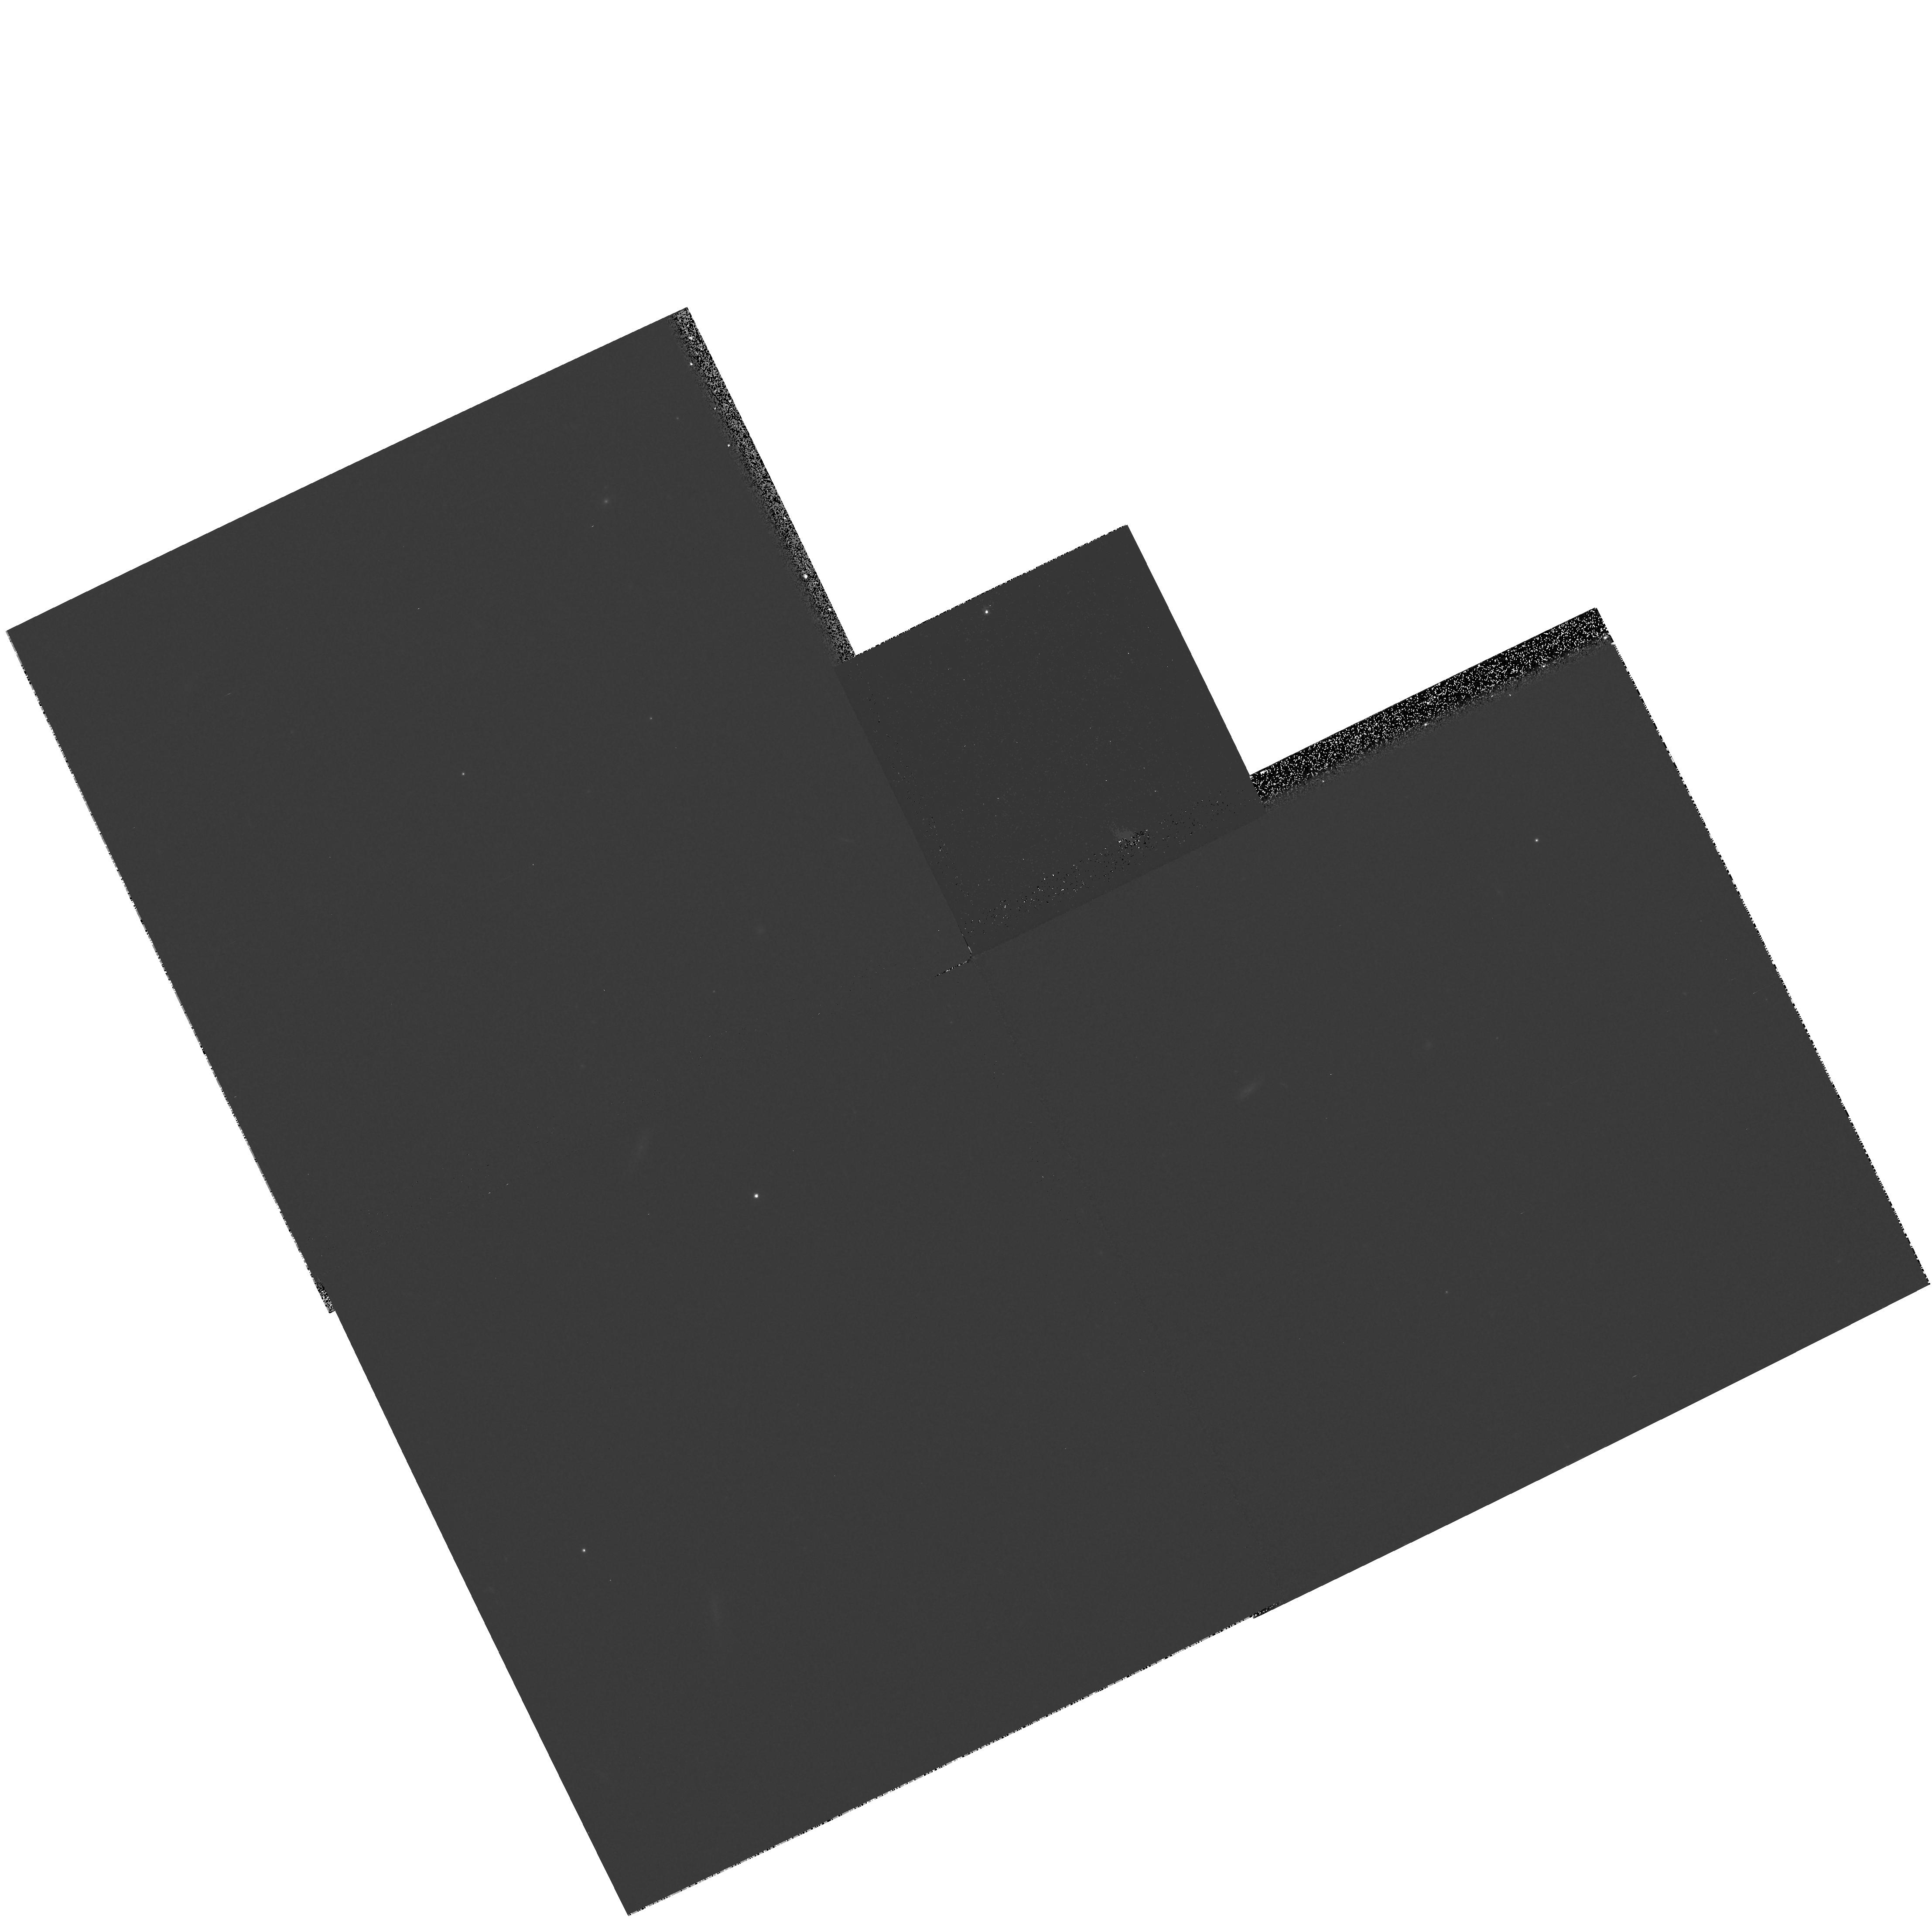
Target: GRW+70D5824-OFF. Instrument: WFPC2/PC. Filter: F606W. Exposure: 13 min. Observation ID: hst_8892_a6_wfpc2_pc_f606w_u6b8a6

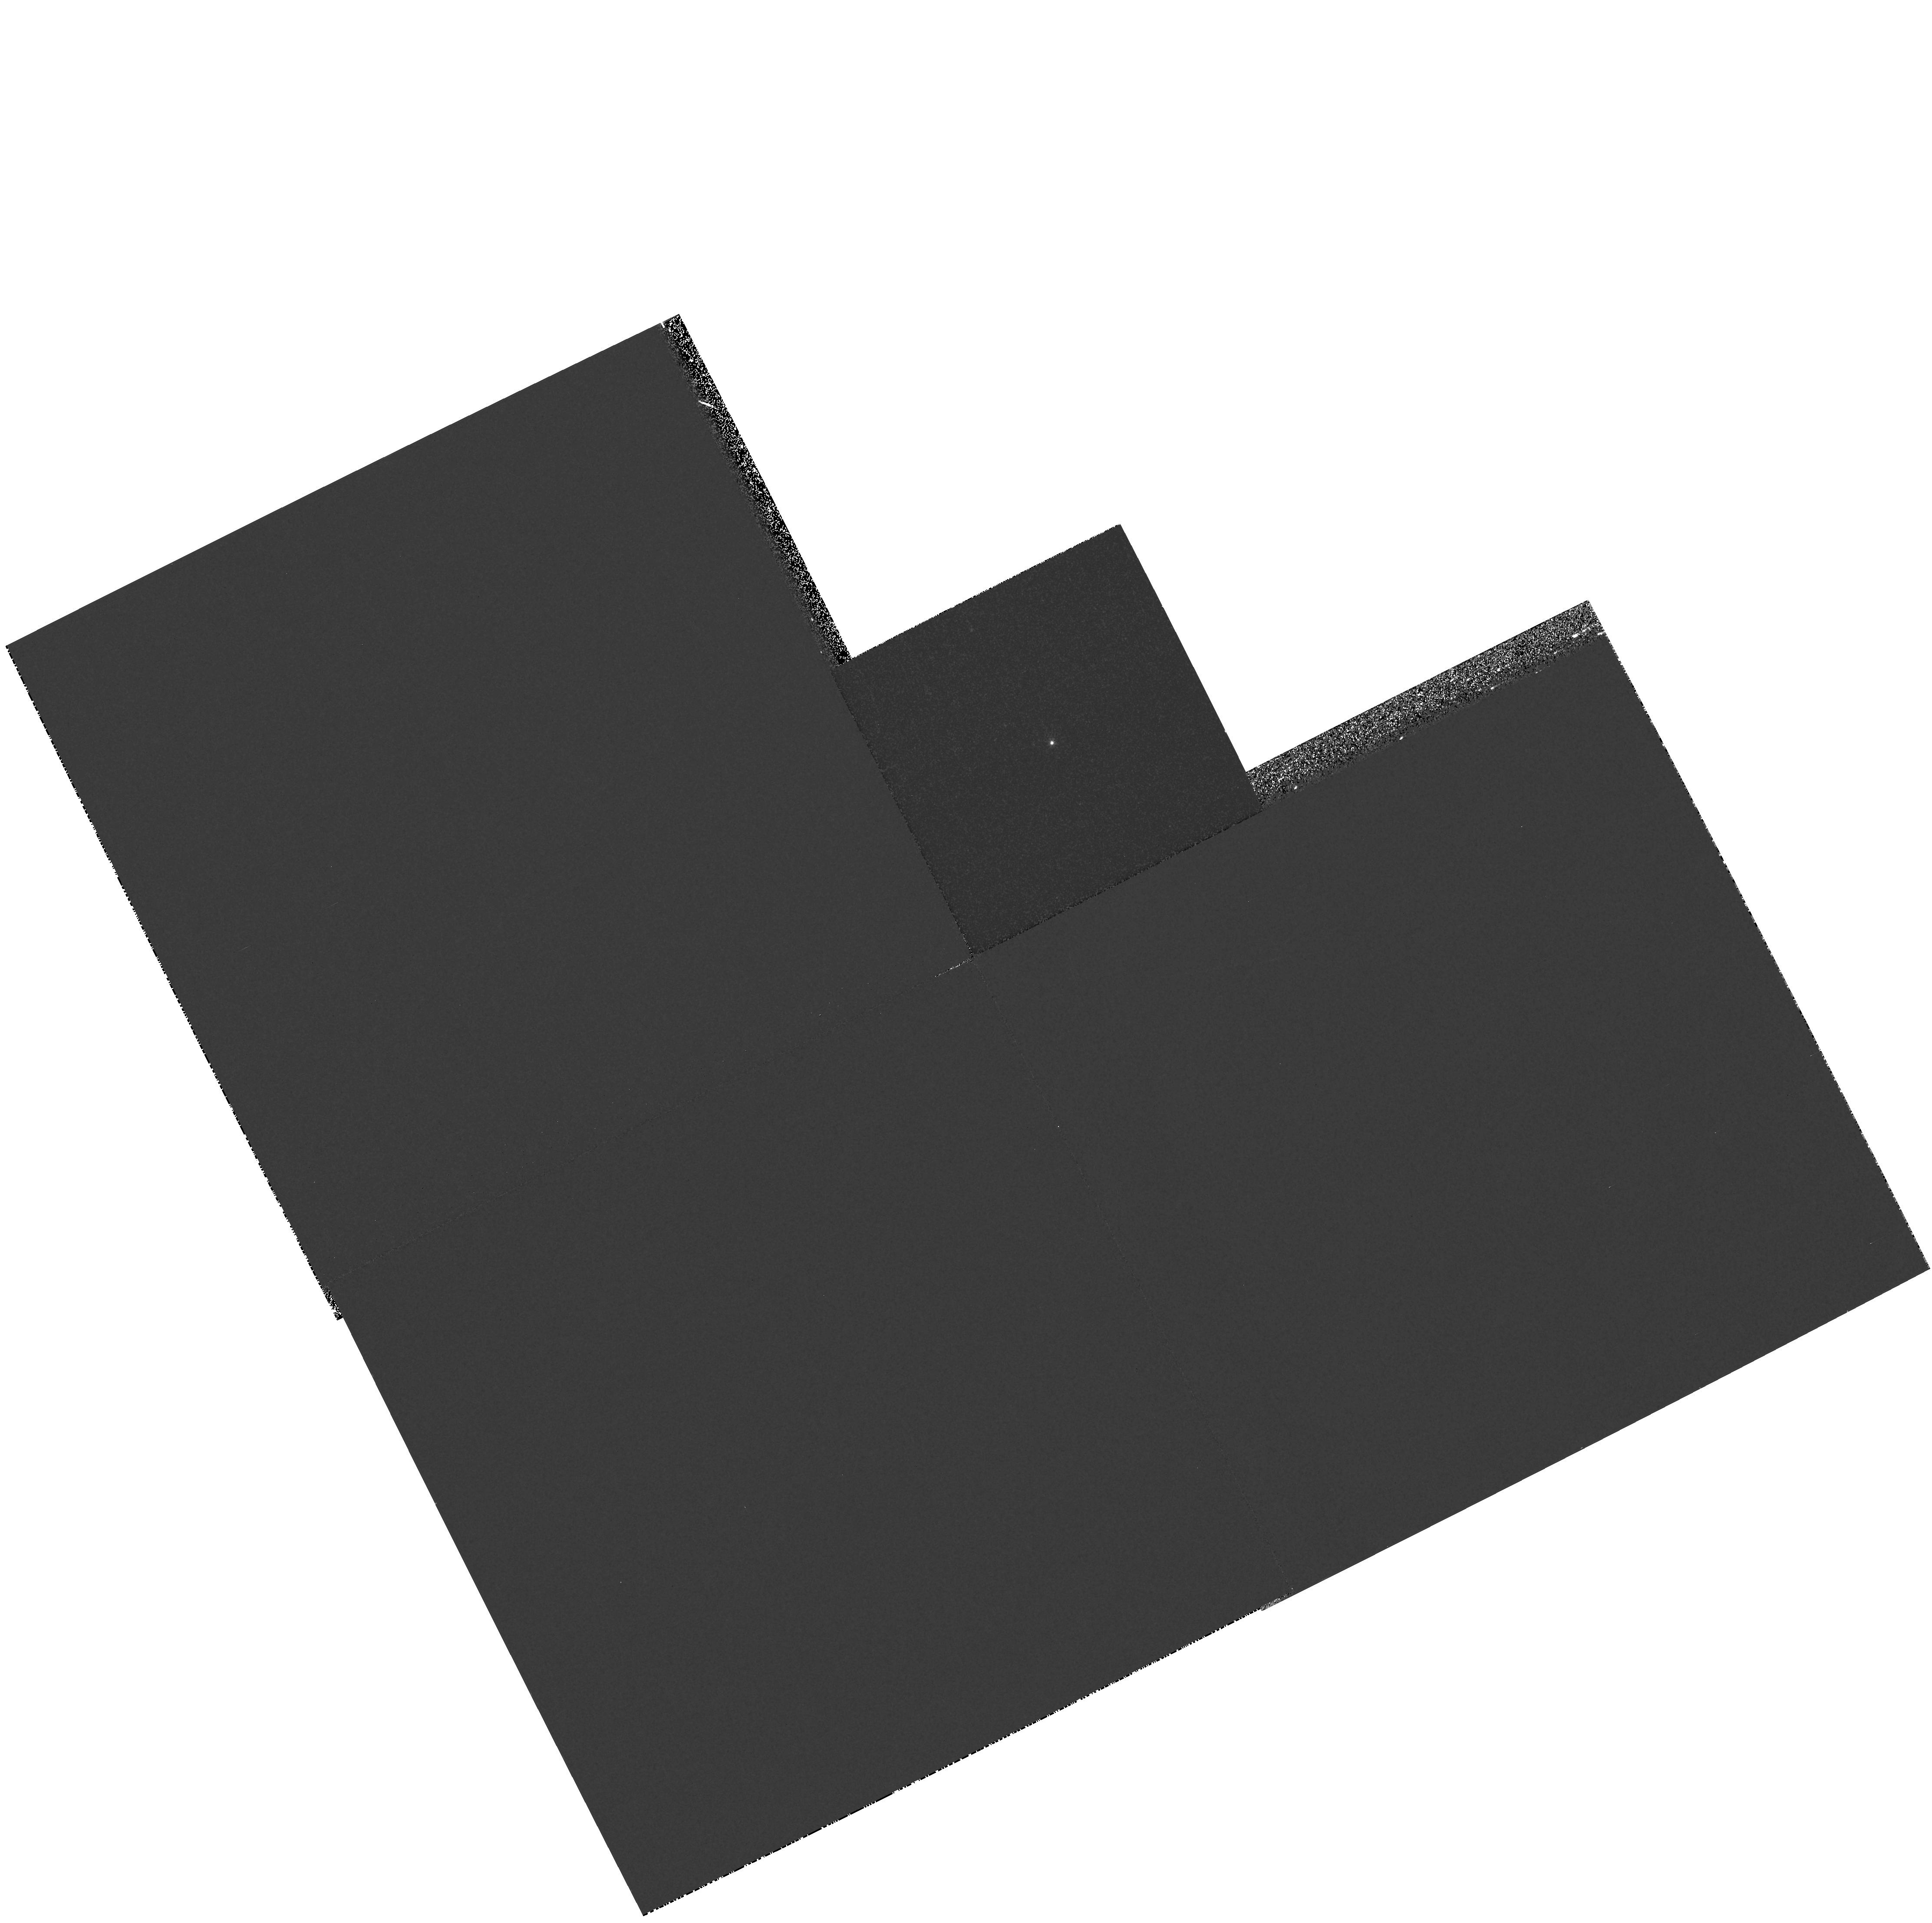
Target: GRW+70D5824. Instrument: WFPC2/PC. Filter: F375N. Exposure: 13 min. Observation ID: hst_8892_02_wfpc2_pc_f375n_u6b802

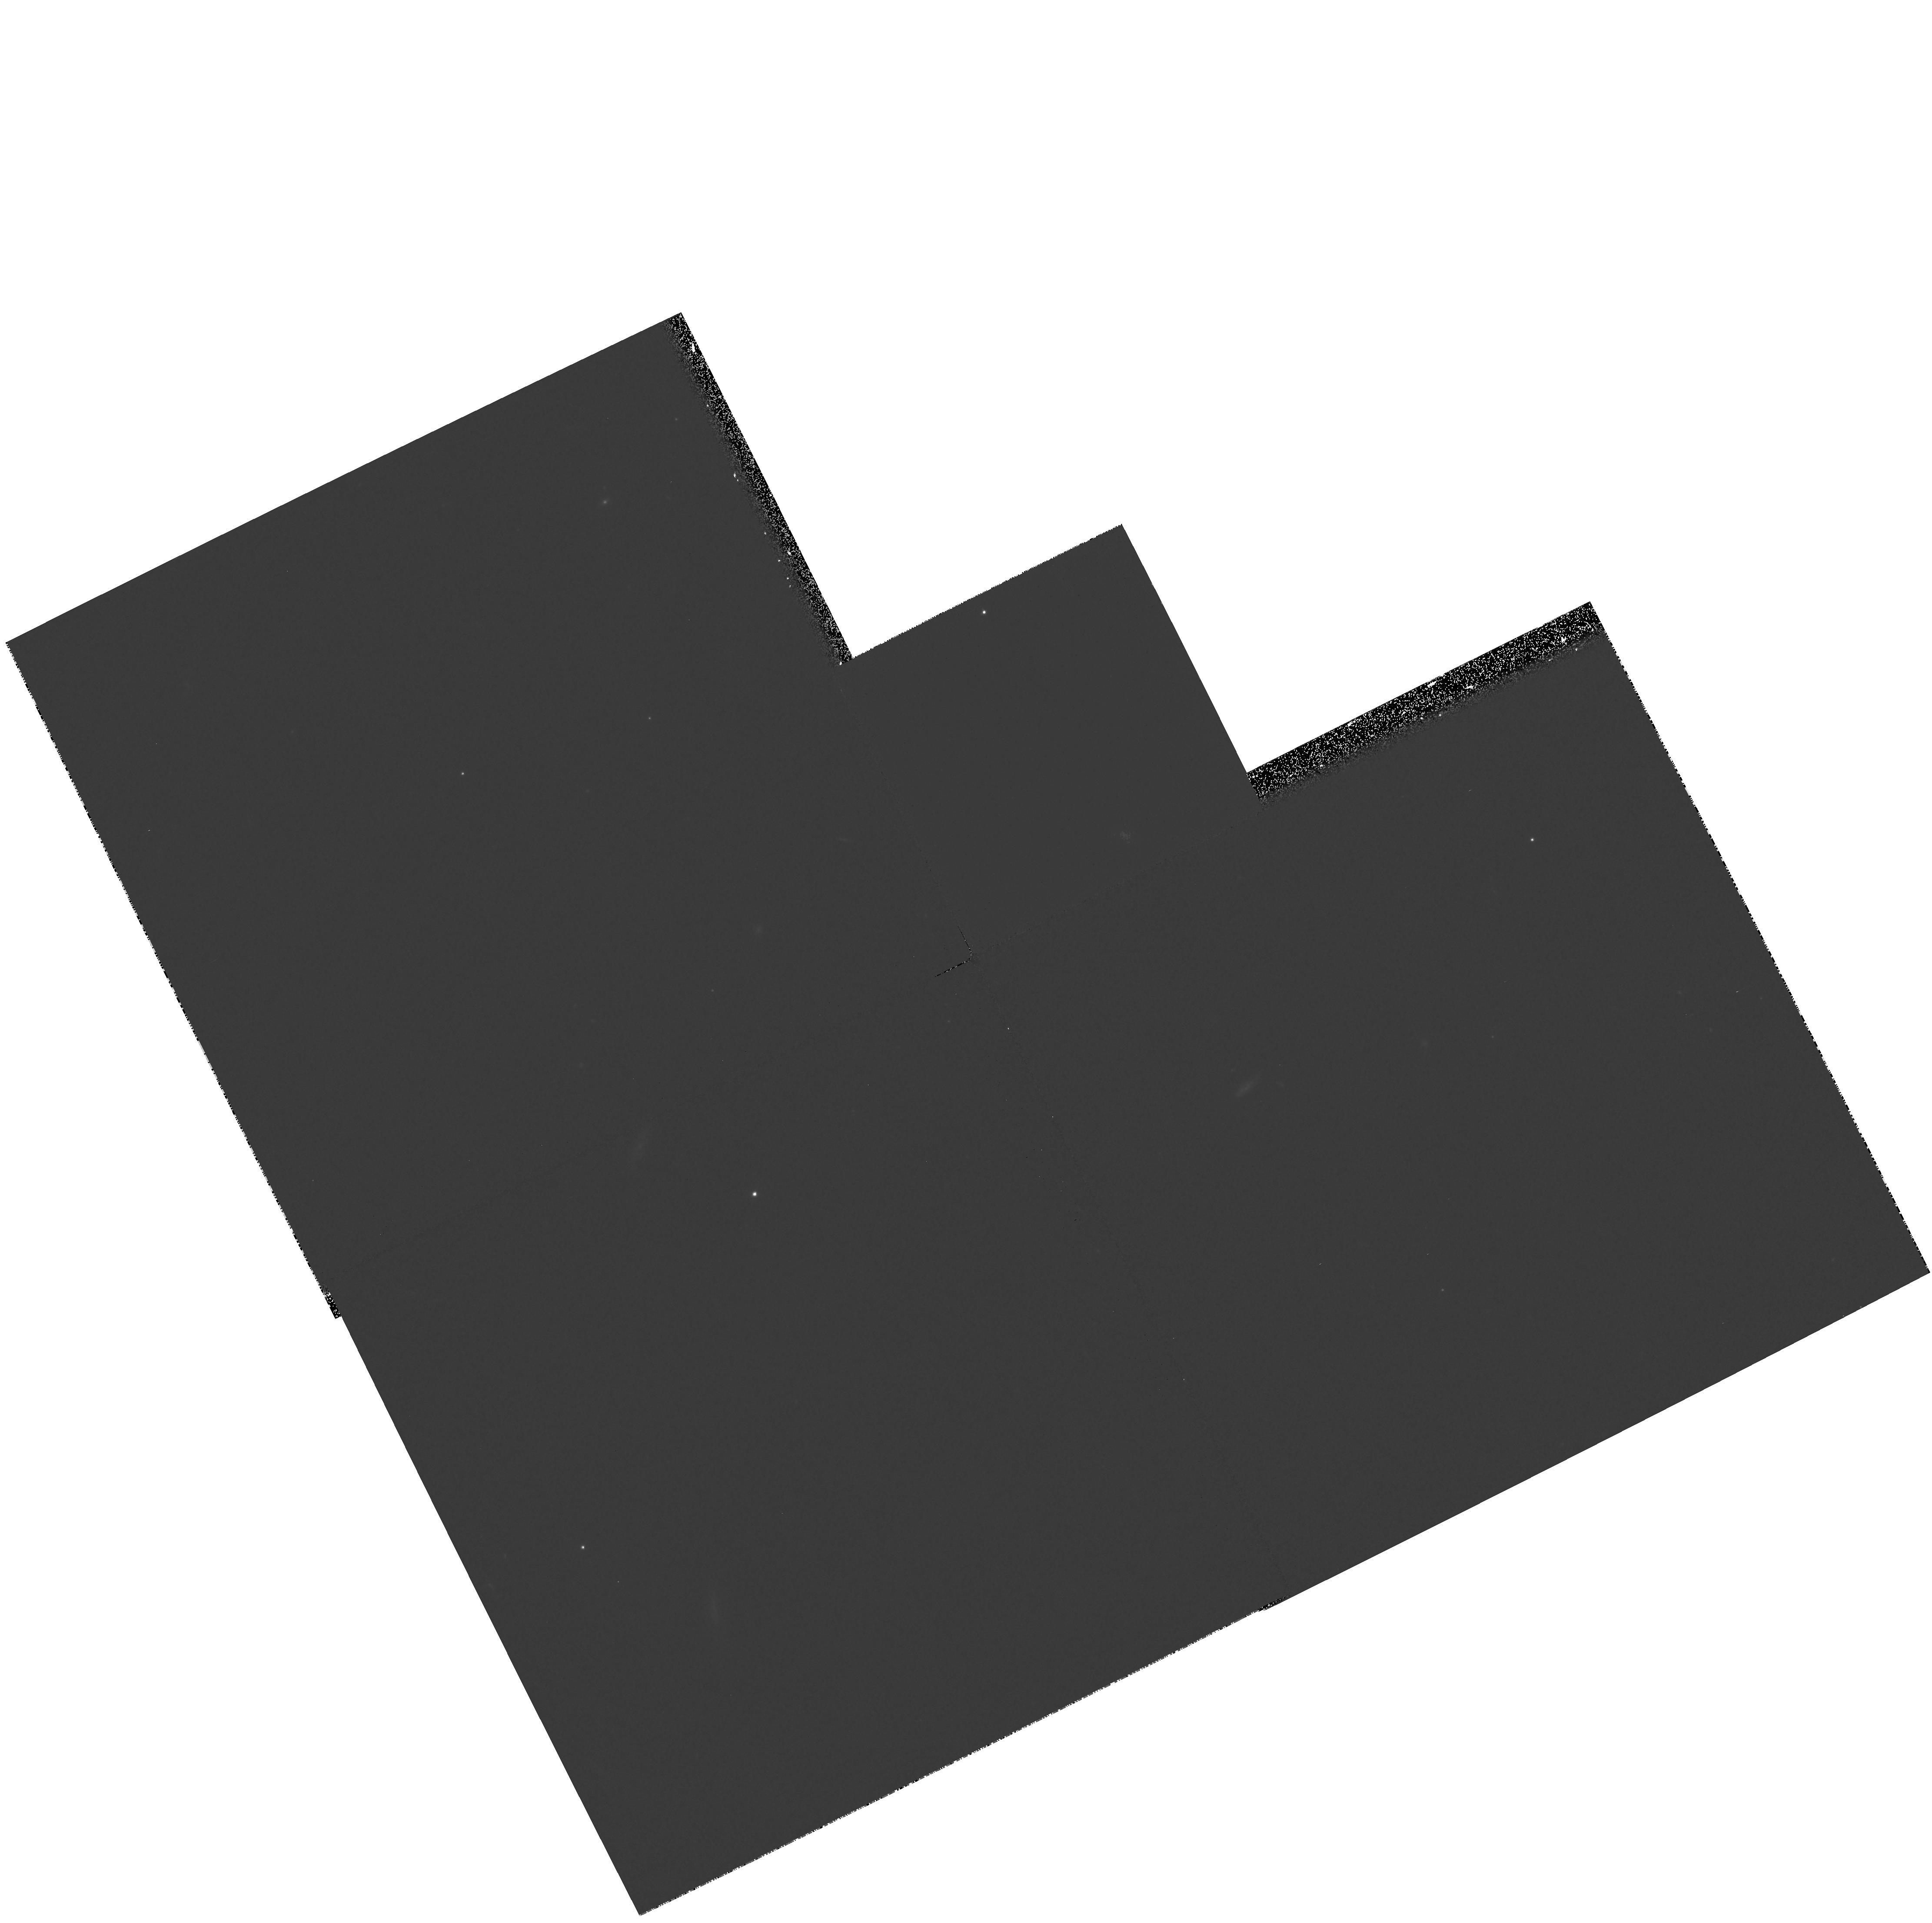
Target: GRW+70D5824-OFF. Instrument: WFPC2/PC. Filter: F606W. Exposure: 13 min. Observation ID: hst_8892_a2_wfpc2_pc_f606w_u6b8a2

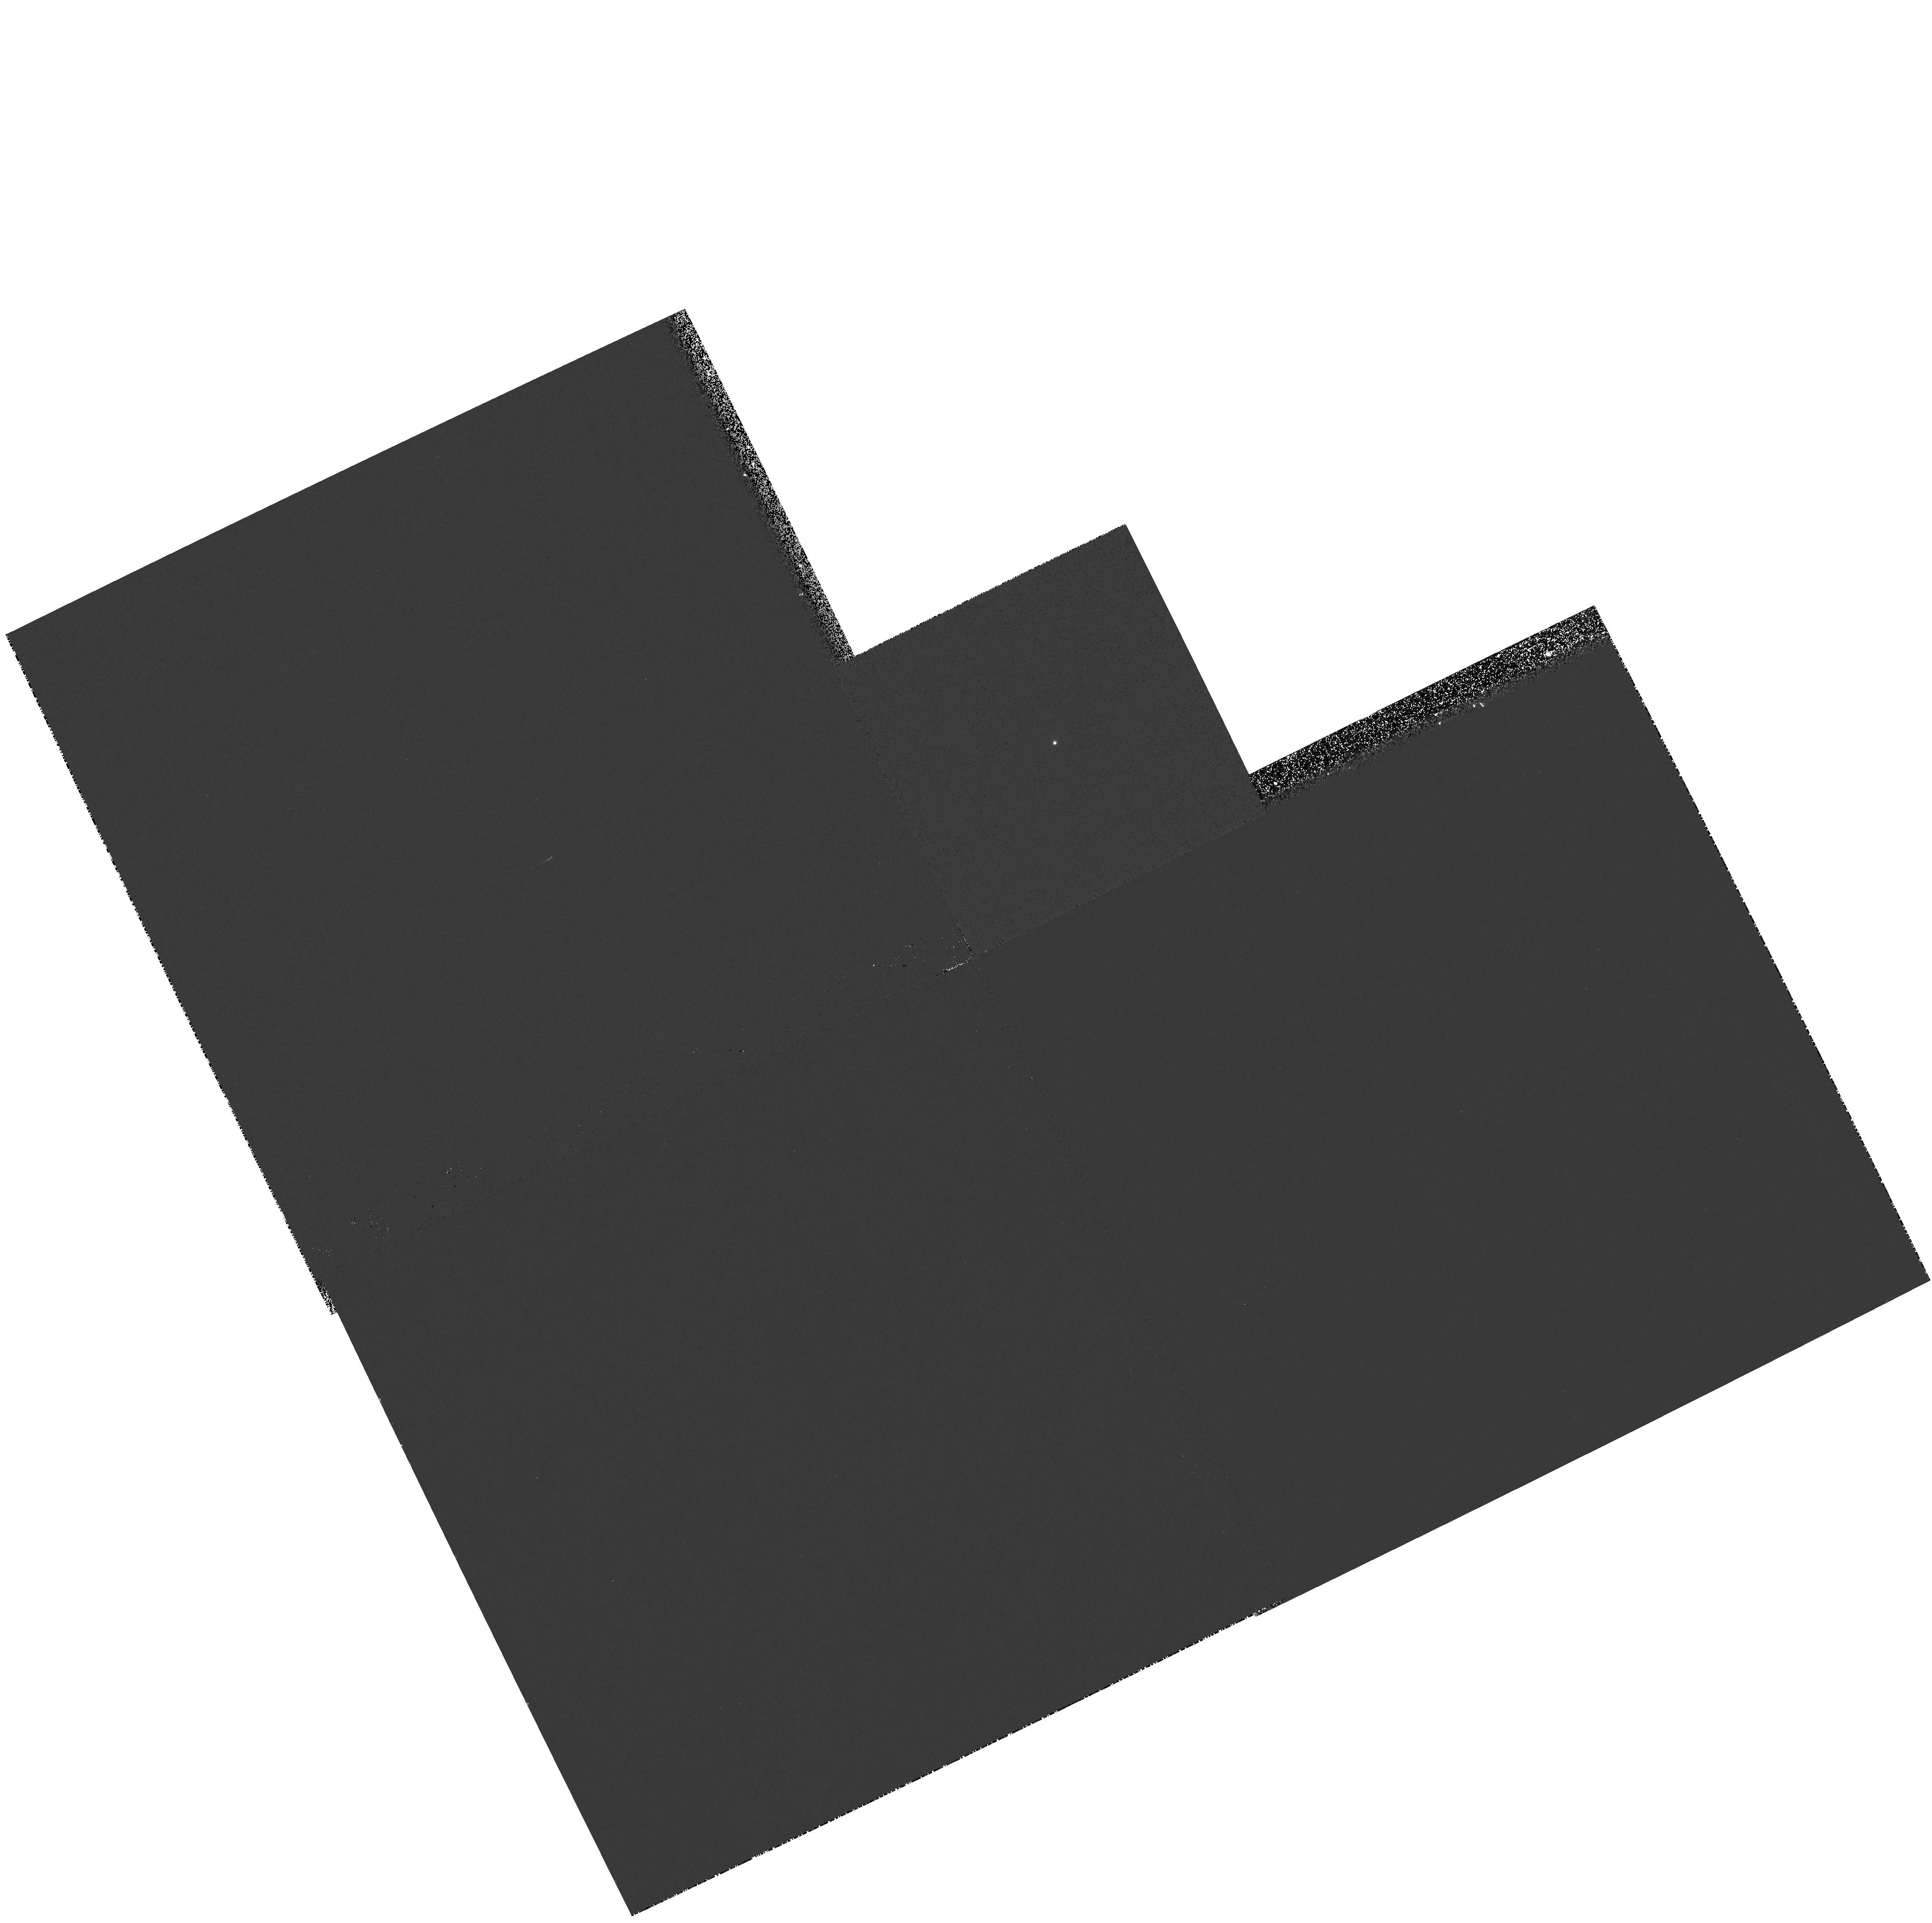
Target: GRW+70D5824. Instrument: WFPC2/PC. Filter: F375N. Exposure: 13 min. Observation ID: hst_8892_06_wfpc2_pc_f375n_u6b806

Test exposures to support WFPC2 Shutter RAM Patch (PI: Casertano, Stefano)

A series of test exposures supporting all mechanisms and major observing modes of WFPC2 will be carried out twice, before and after the installation of the RAM patch, in order to identify any differences in the behavior of the camera. The exposures will also be used to quantify any difference in the instrumental background potentially related to the additional on-time of the shutter LEDs. For modes that actually operate the shutter, the program will consist of identical exposures so that each exposure type will be carried out with each blade.